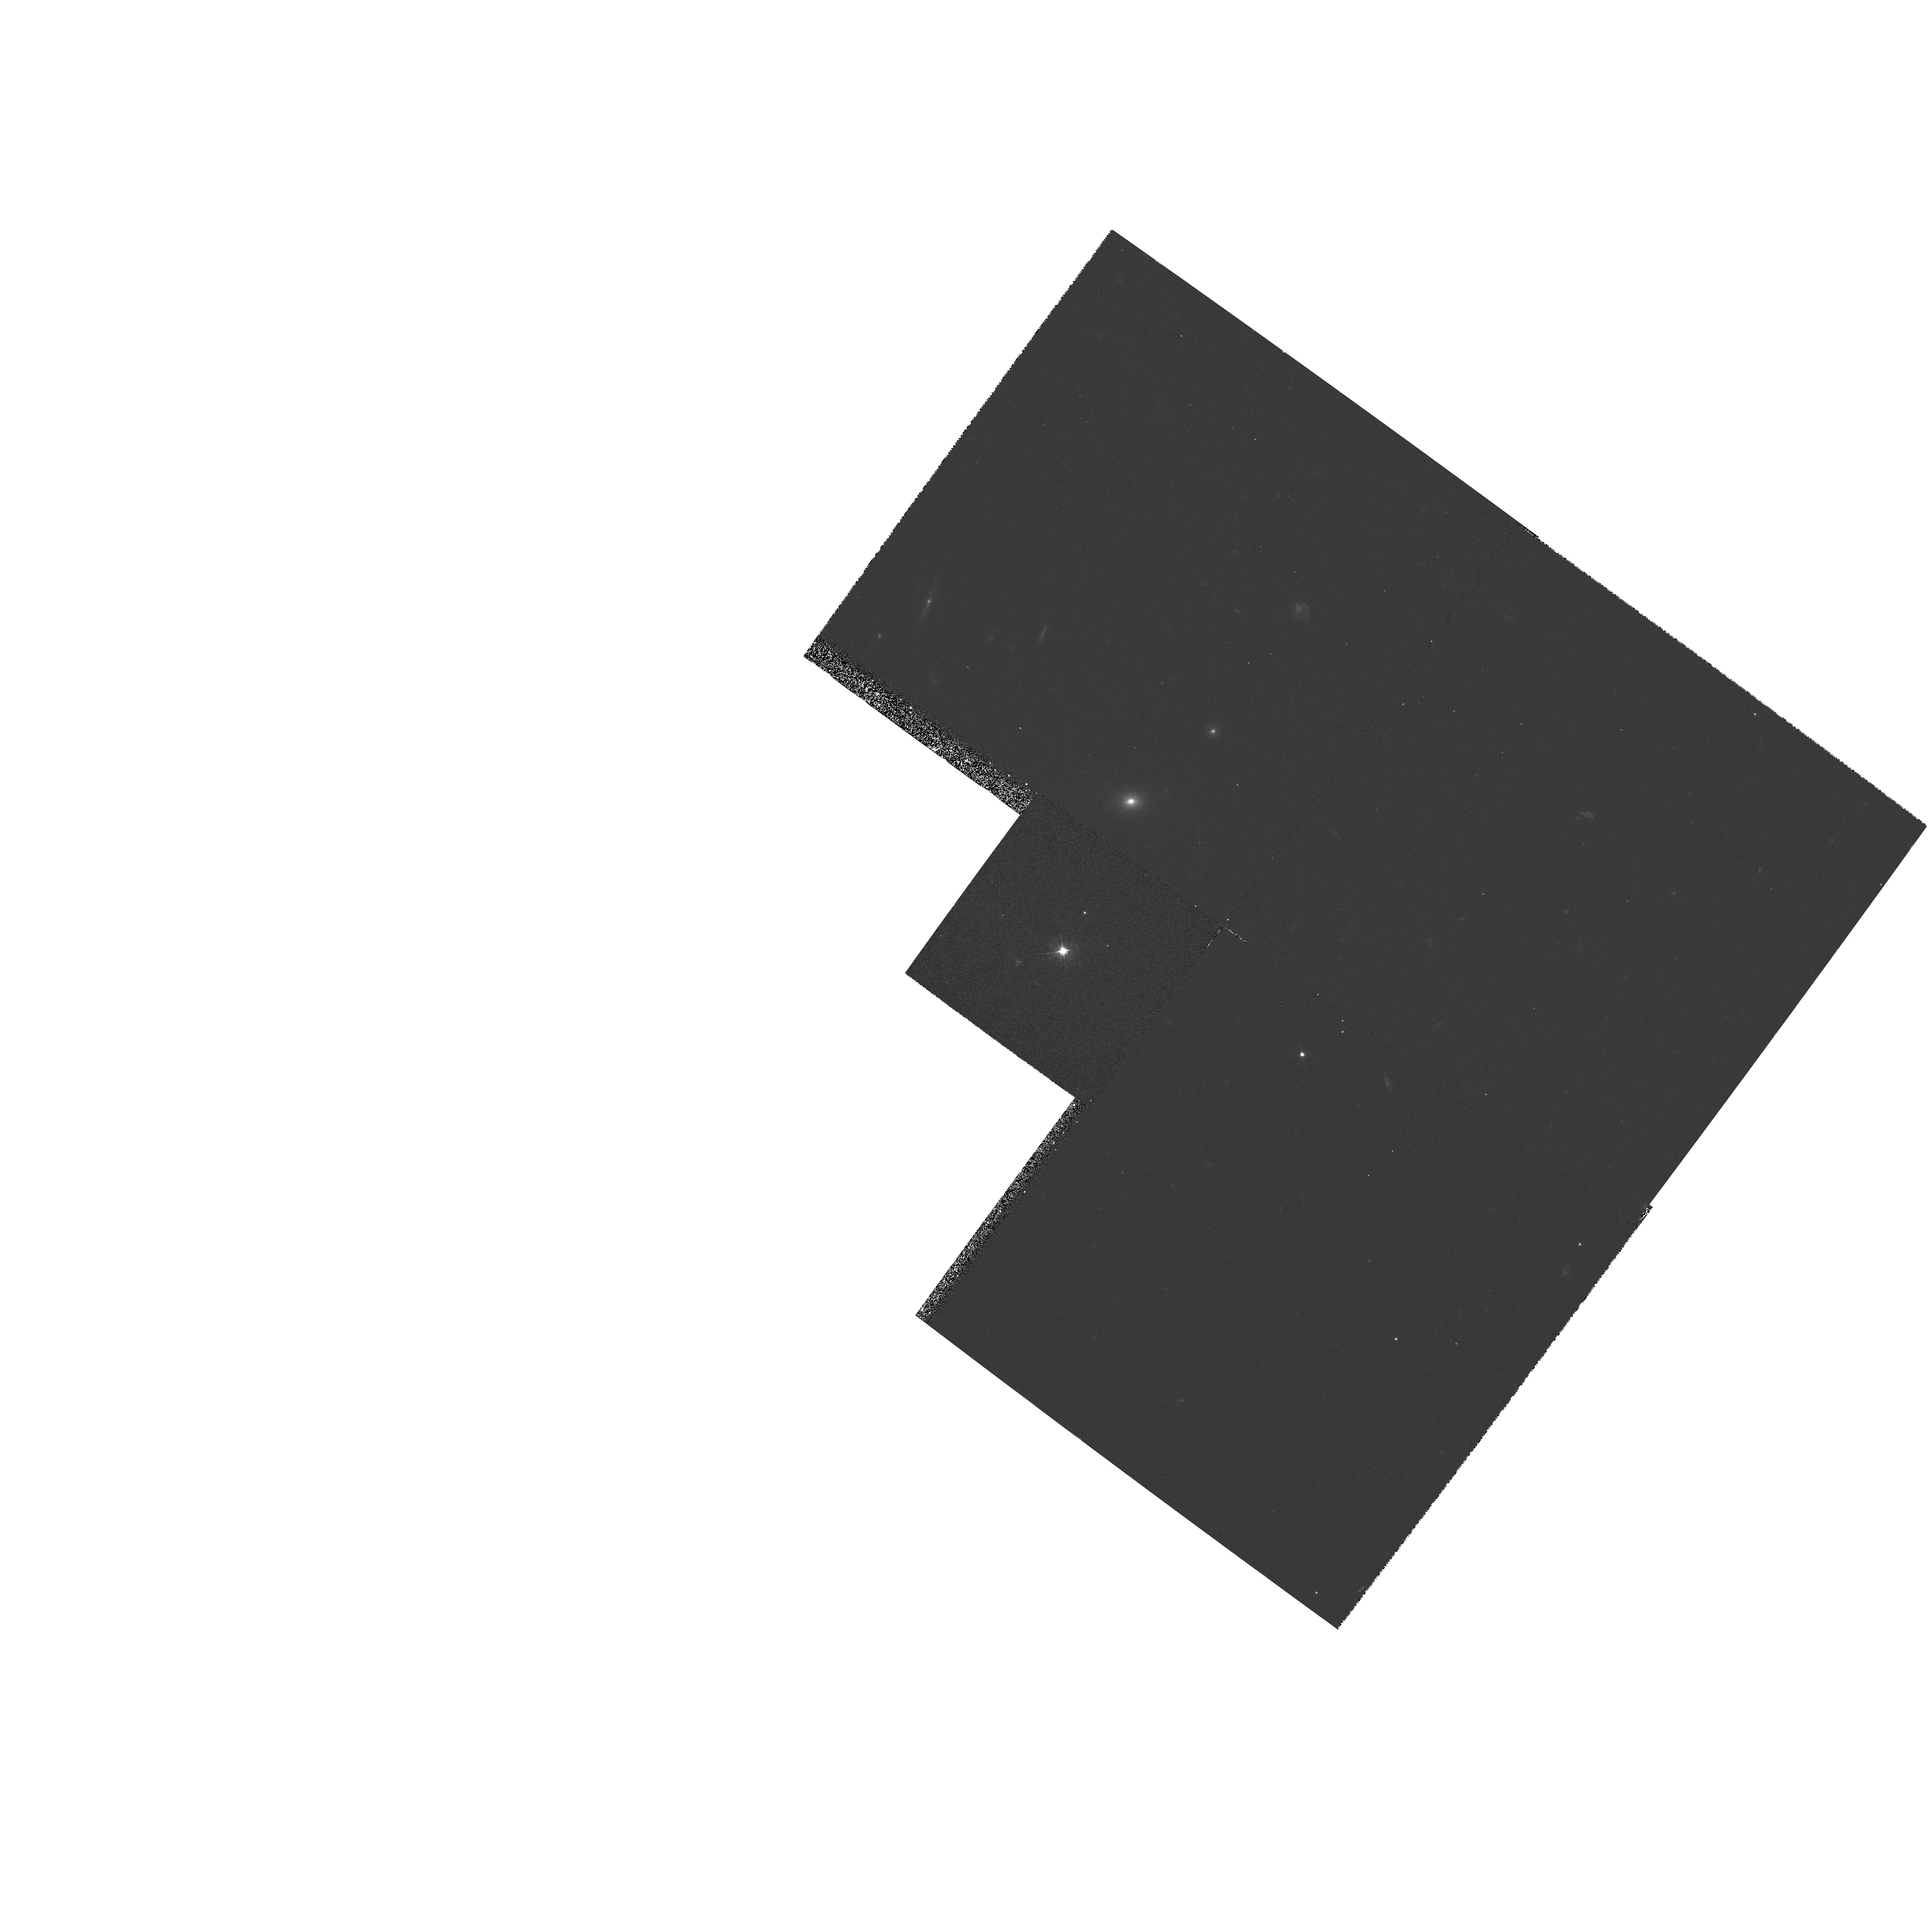
Target: 1120+019. Instrument: WFPC2/PC. Filter: F555W. Exposure: 10 min. Observation ID: hst_5772_02_wfpc2_pc_f555w_u2nv02

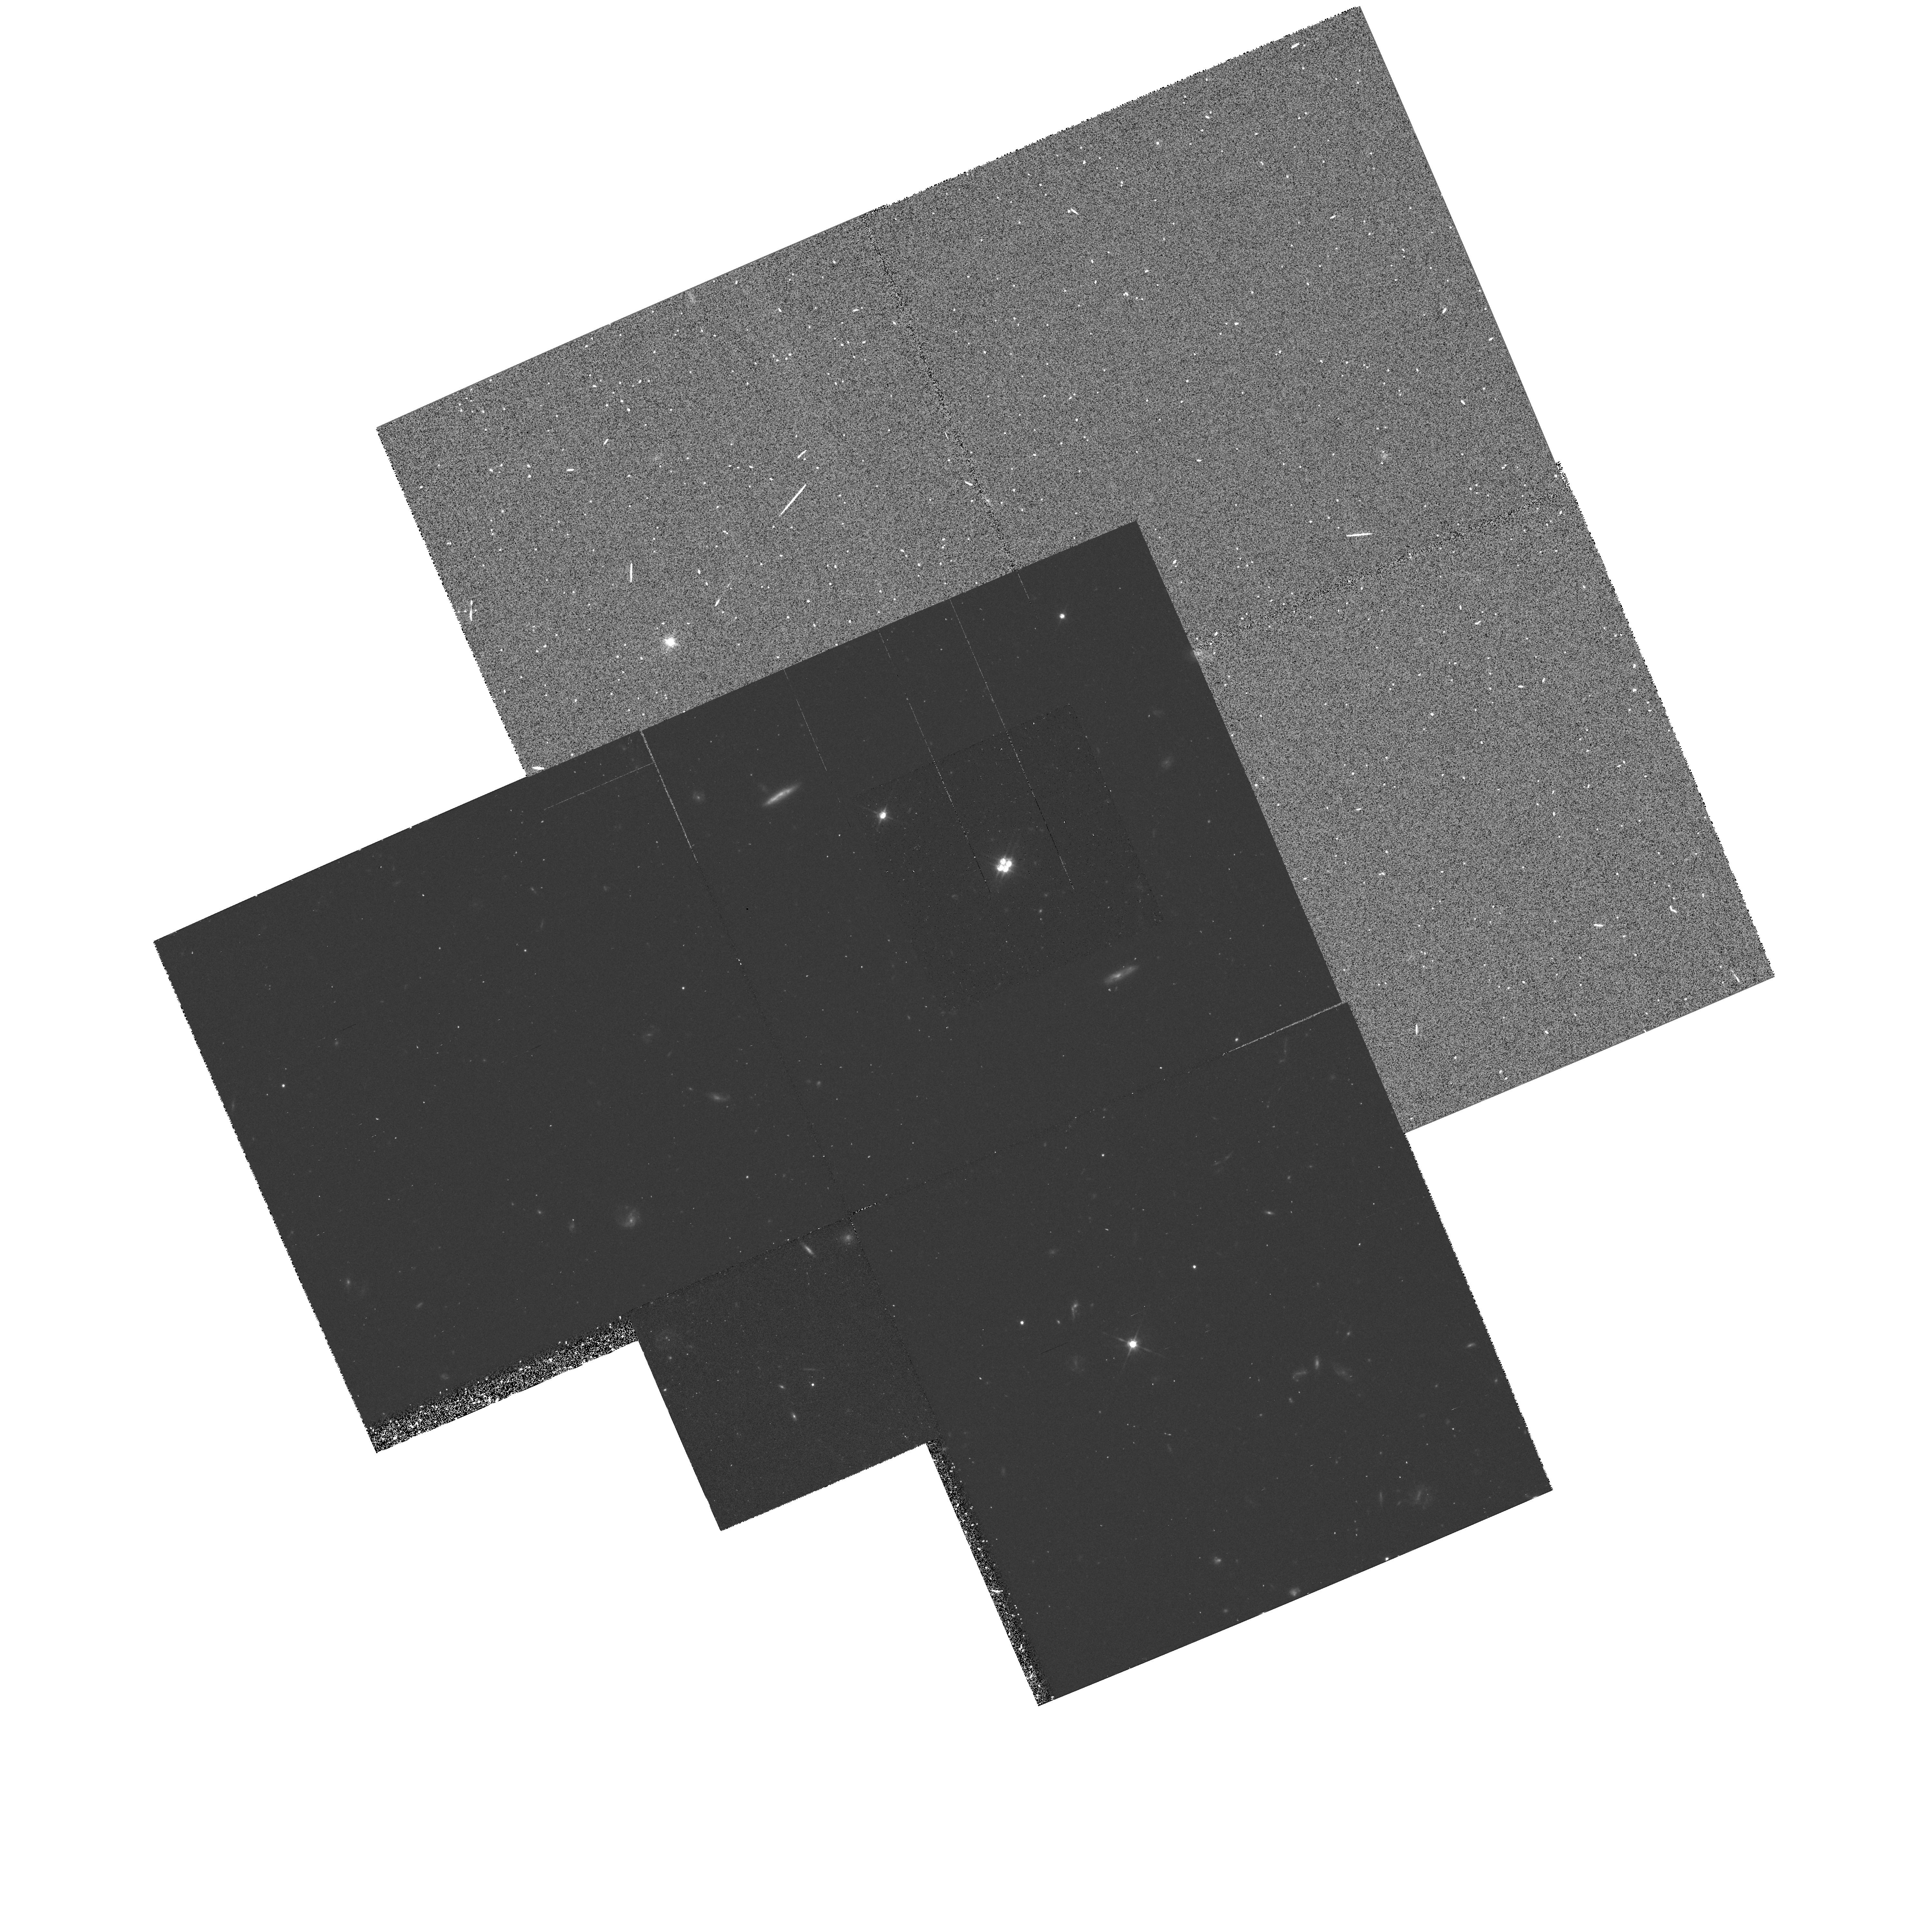
Target: 1413+117. Instrument: WFPC2/PC. Filter: F814W. Exposure: 48 min. Observation ID: hst_5772_03_wfpc2_pc_f814w_u2nv03

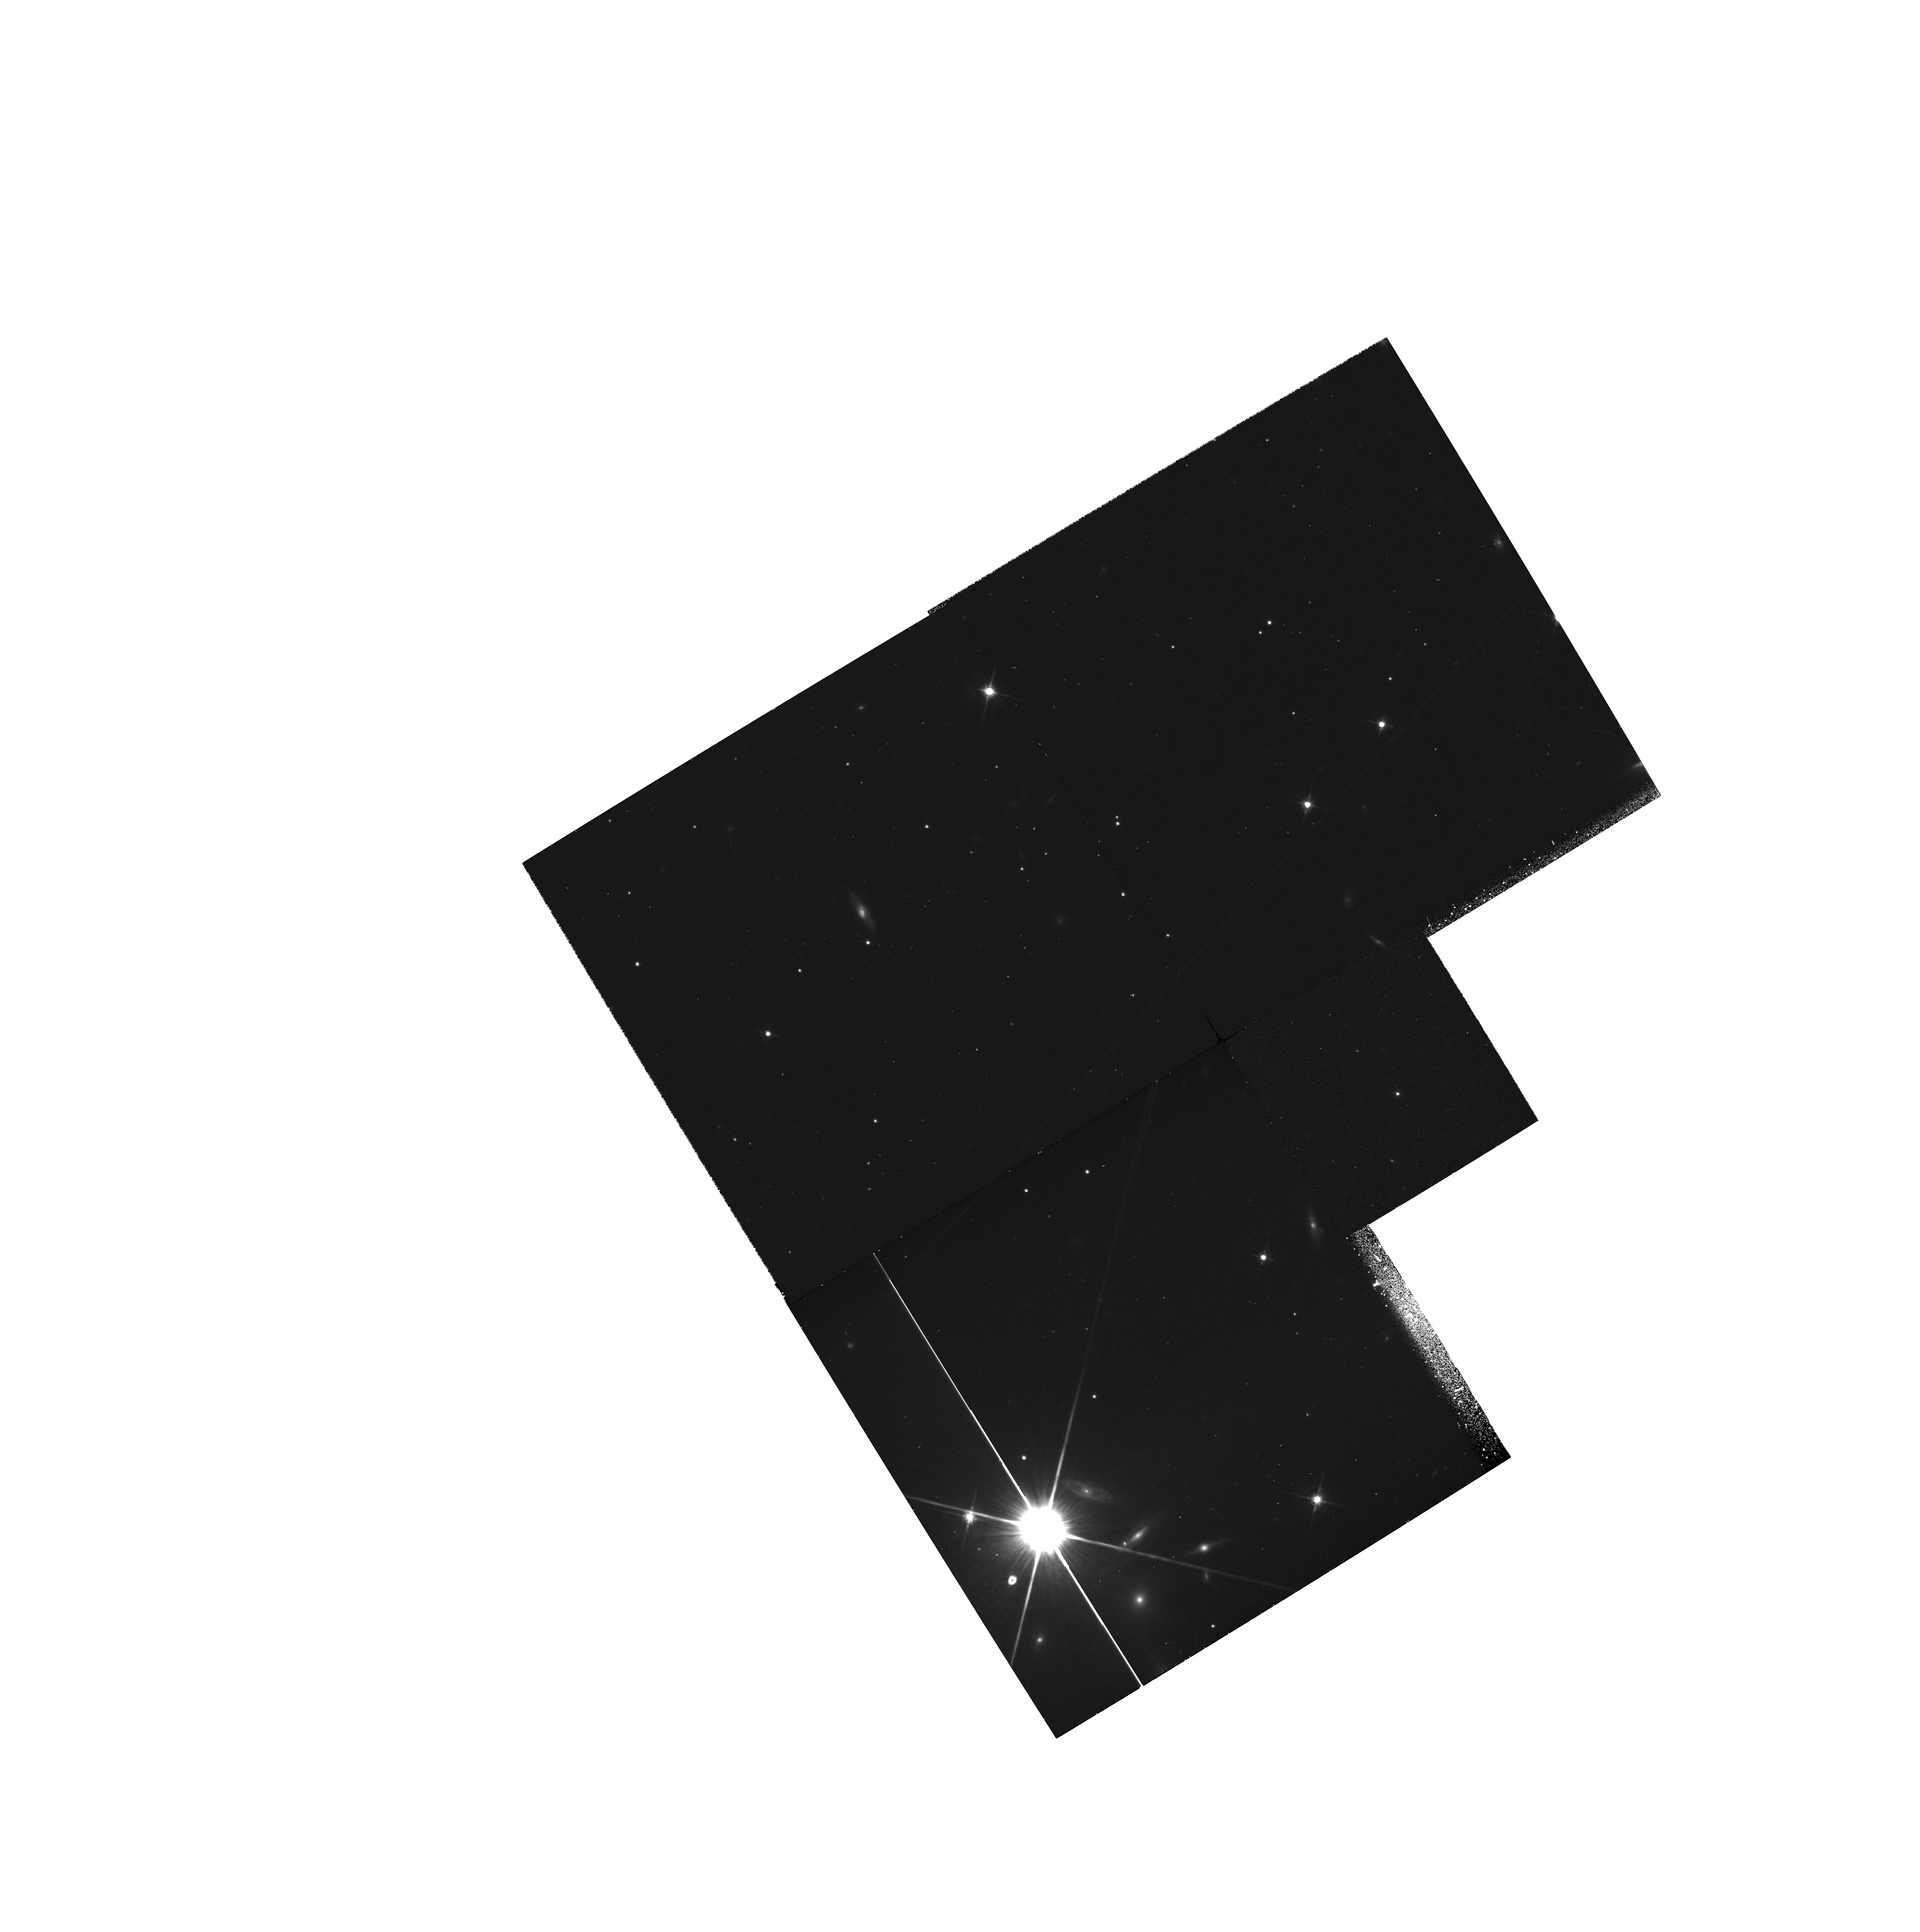
Target: 2118+132. Instrument: WFPC2/PC. Filter: F814W. Exposure: 27 min. Observation ID: hst_5772_04_wfpc2_pc_f814w_u2nv04

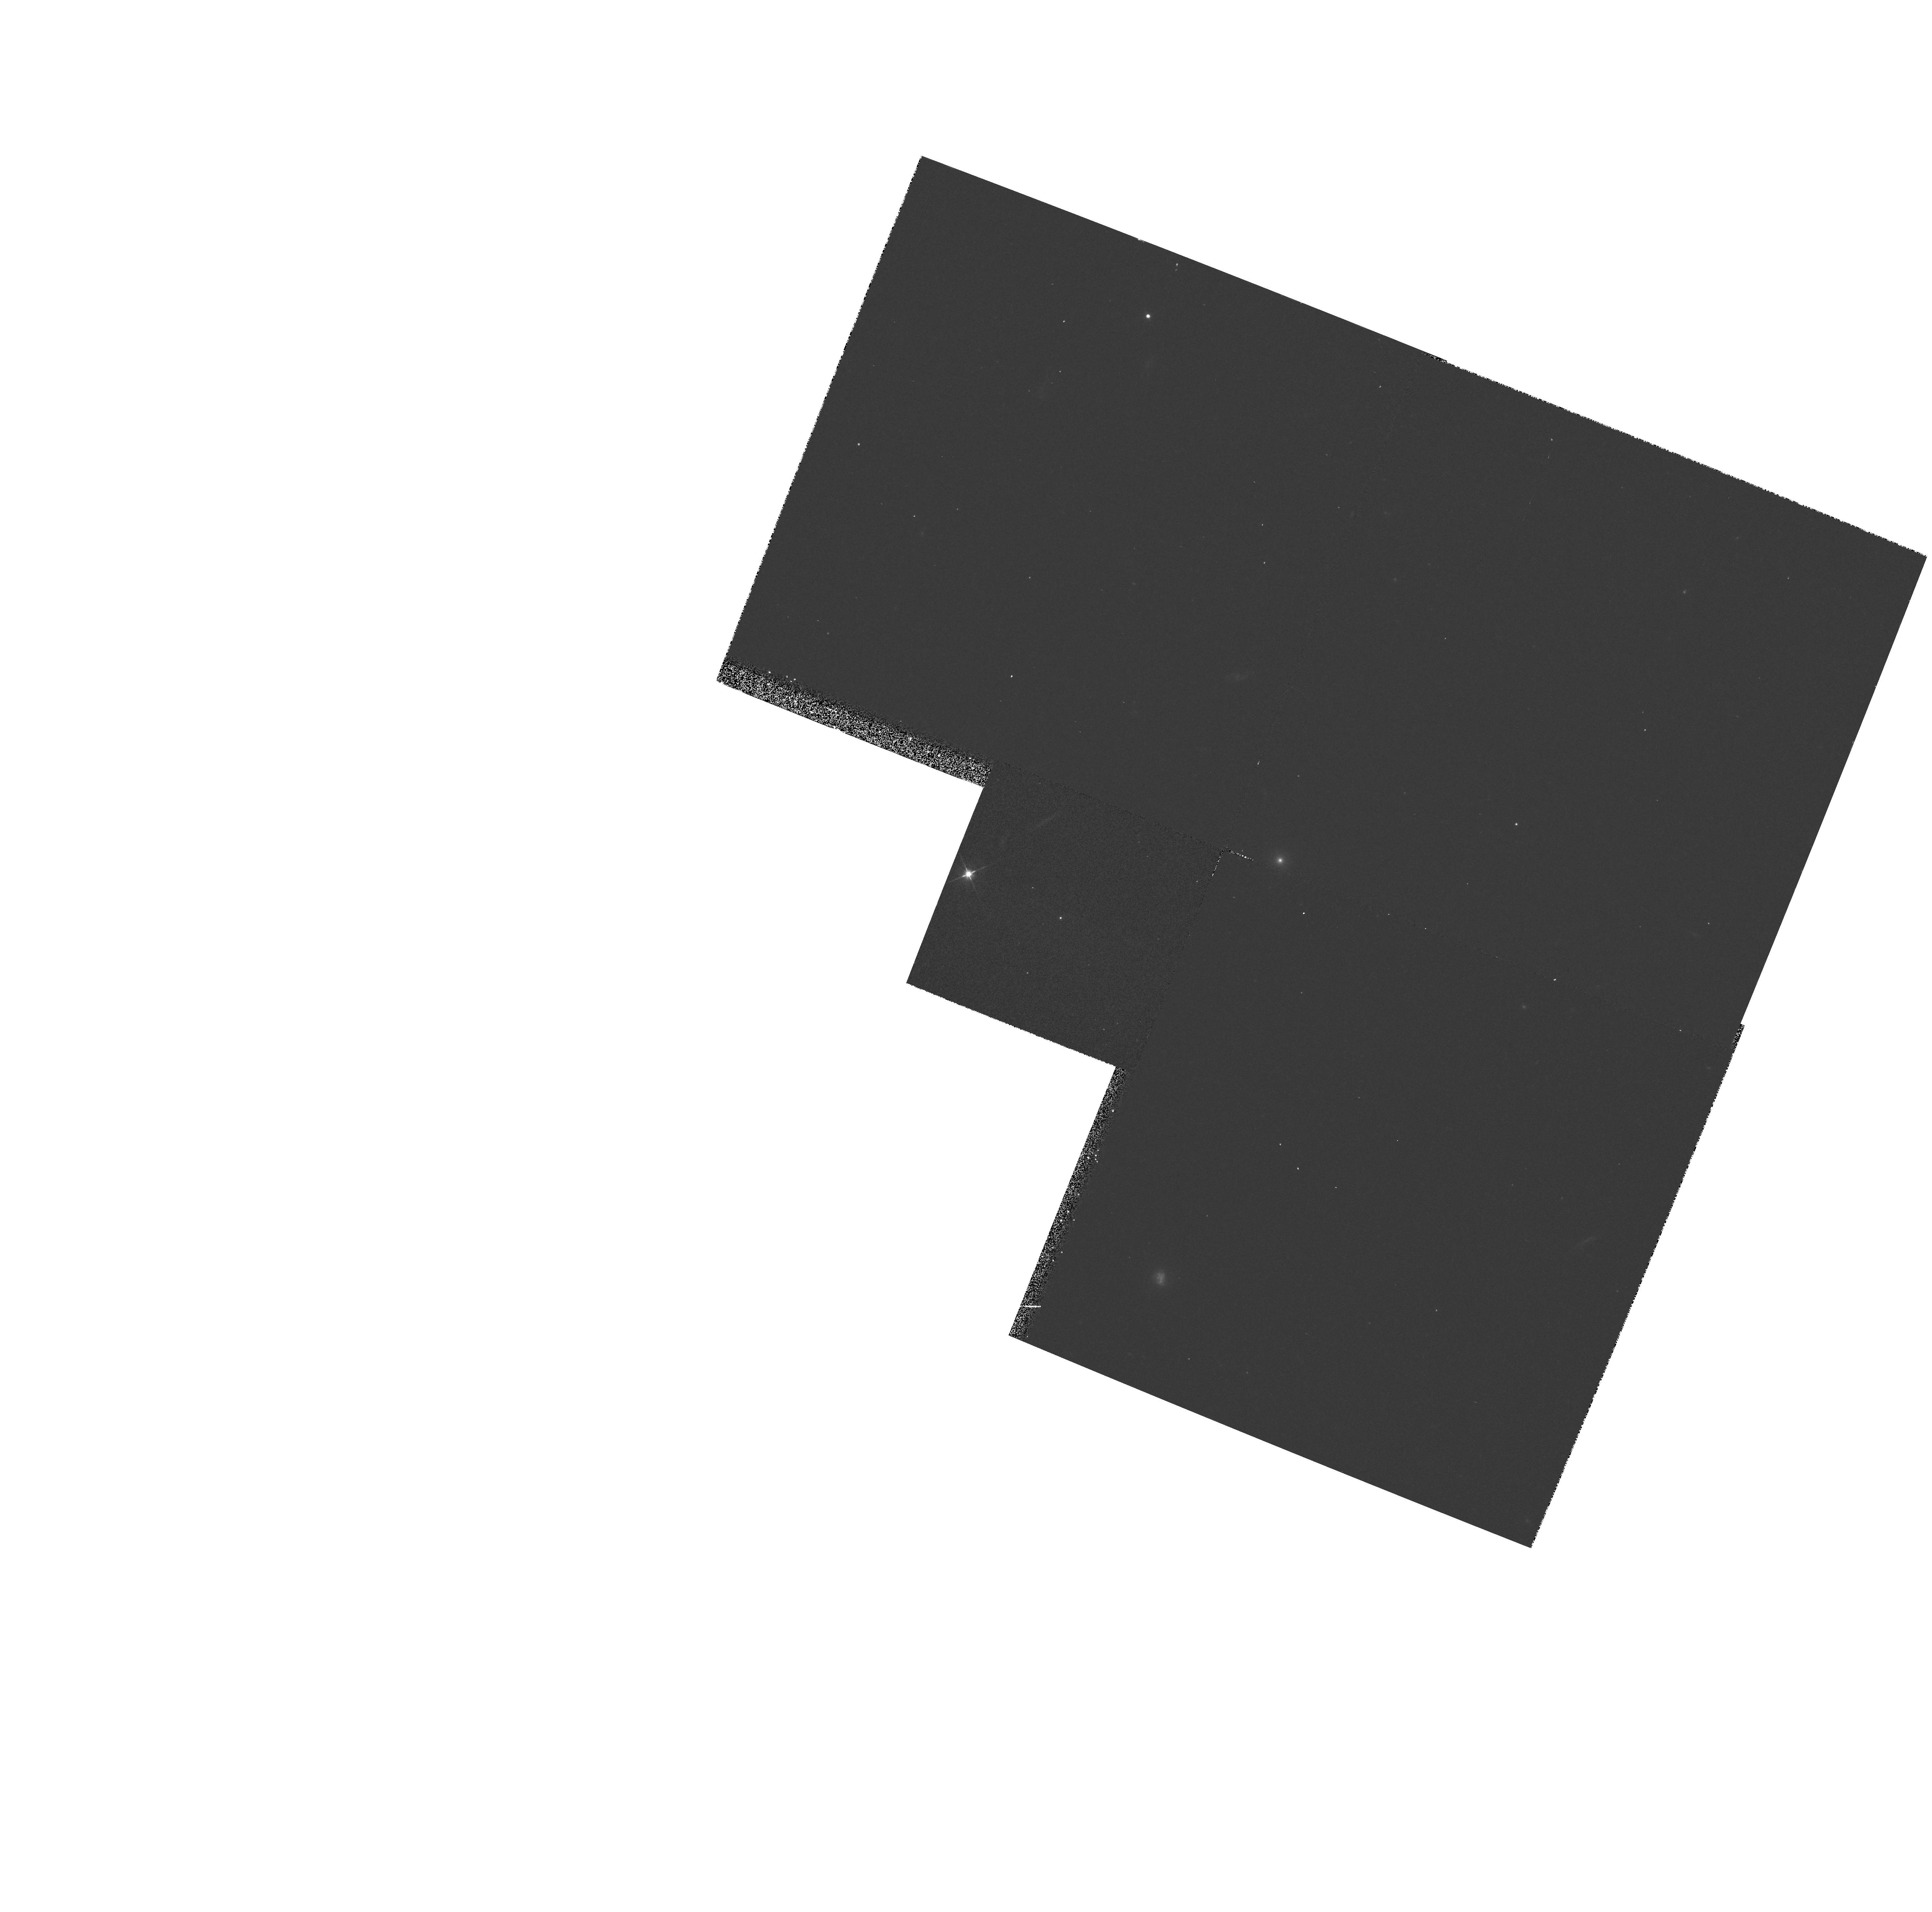
Target: 1042+178. Instrument: WFPC2/PC. Filter: F555W. Exposure: 8 min. Observation ID: hst_5772_01_wfpc2_pc_f555w_u2nv01

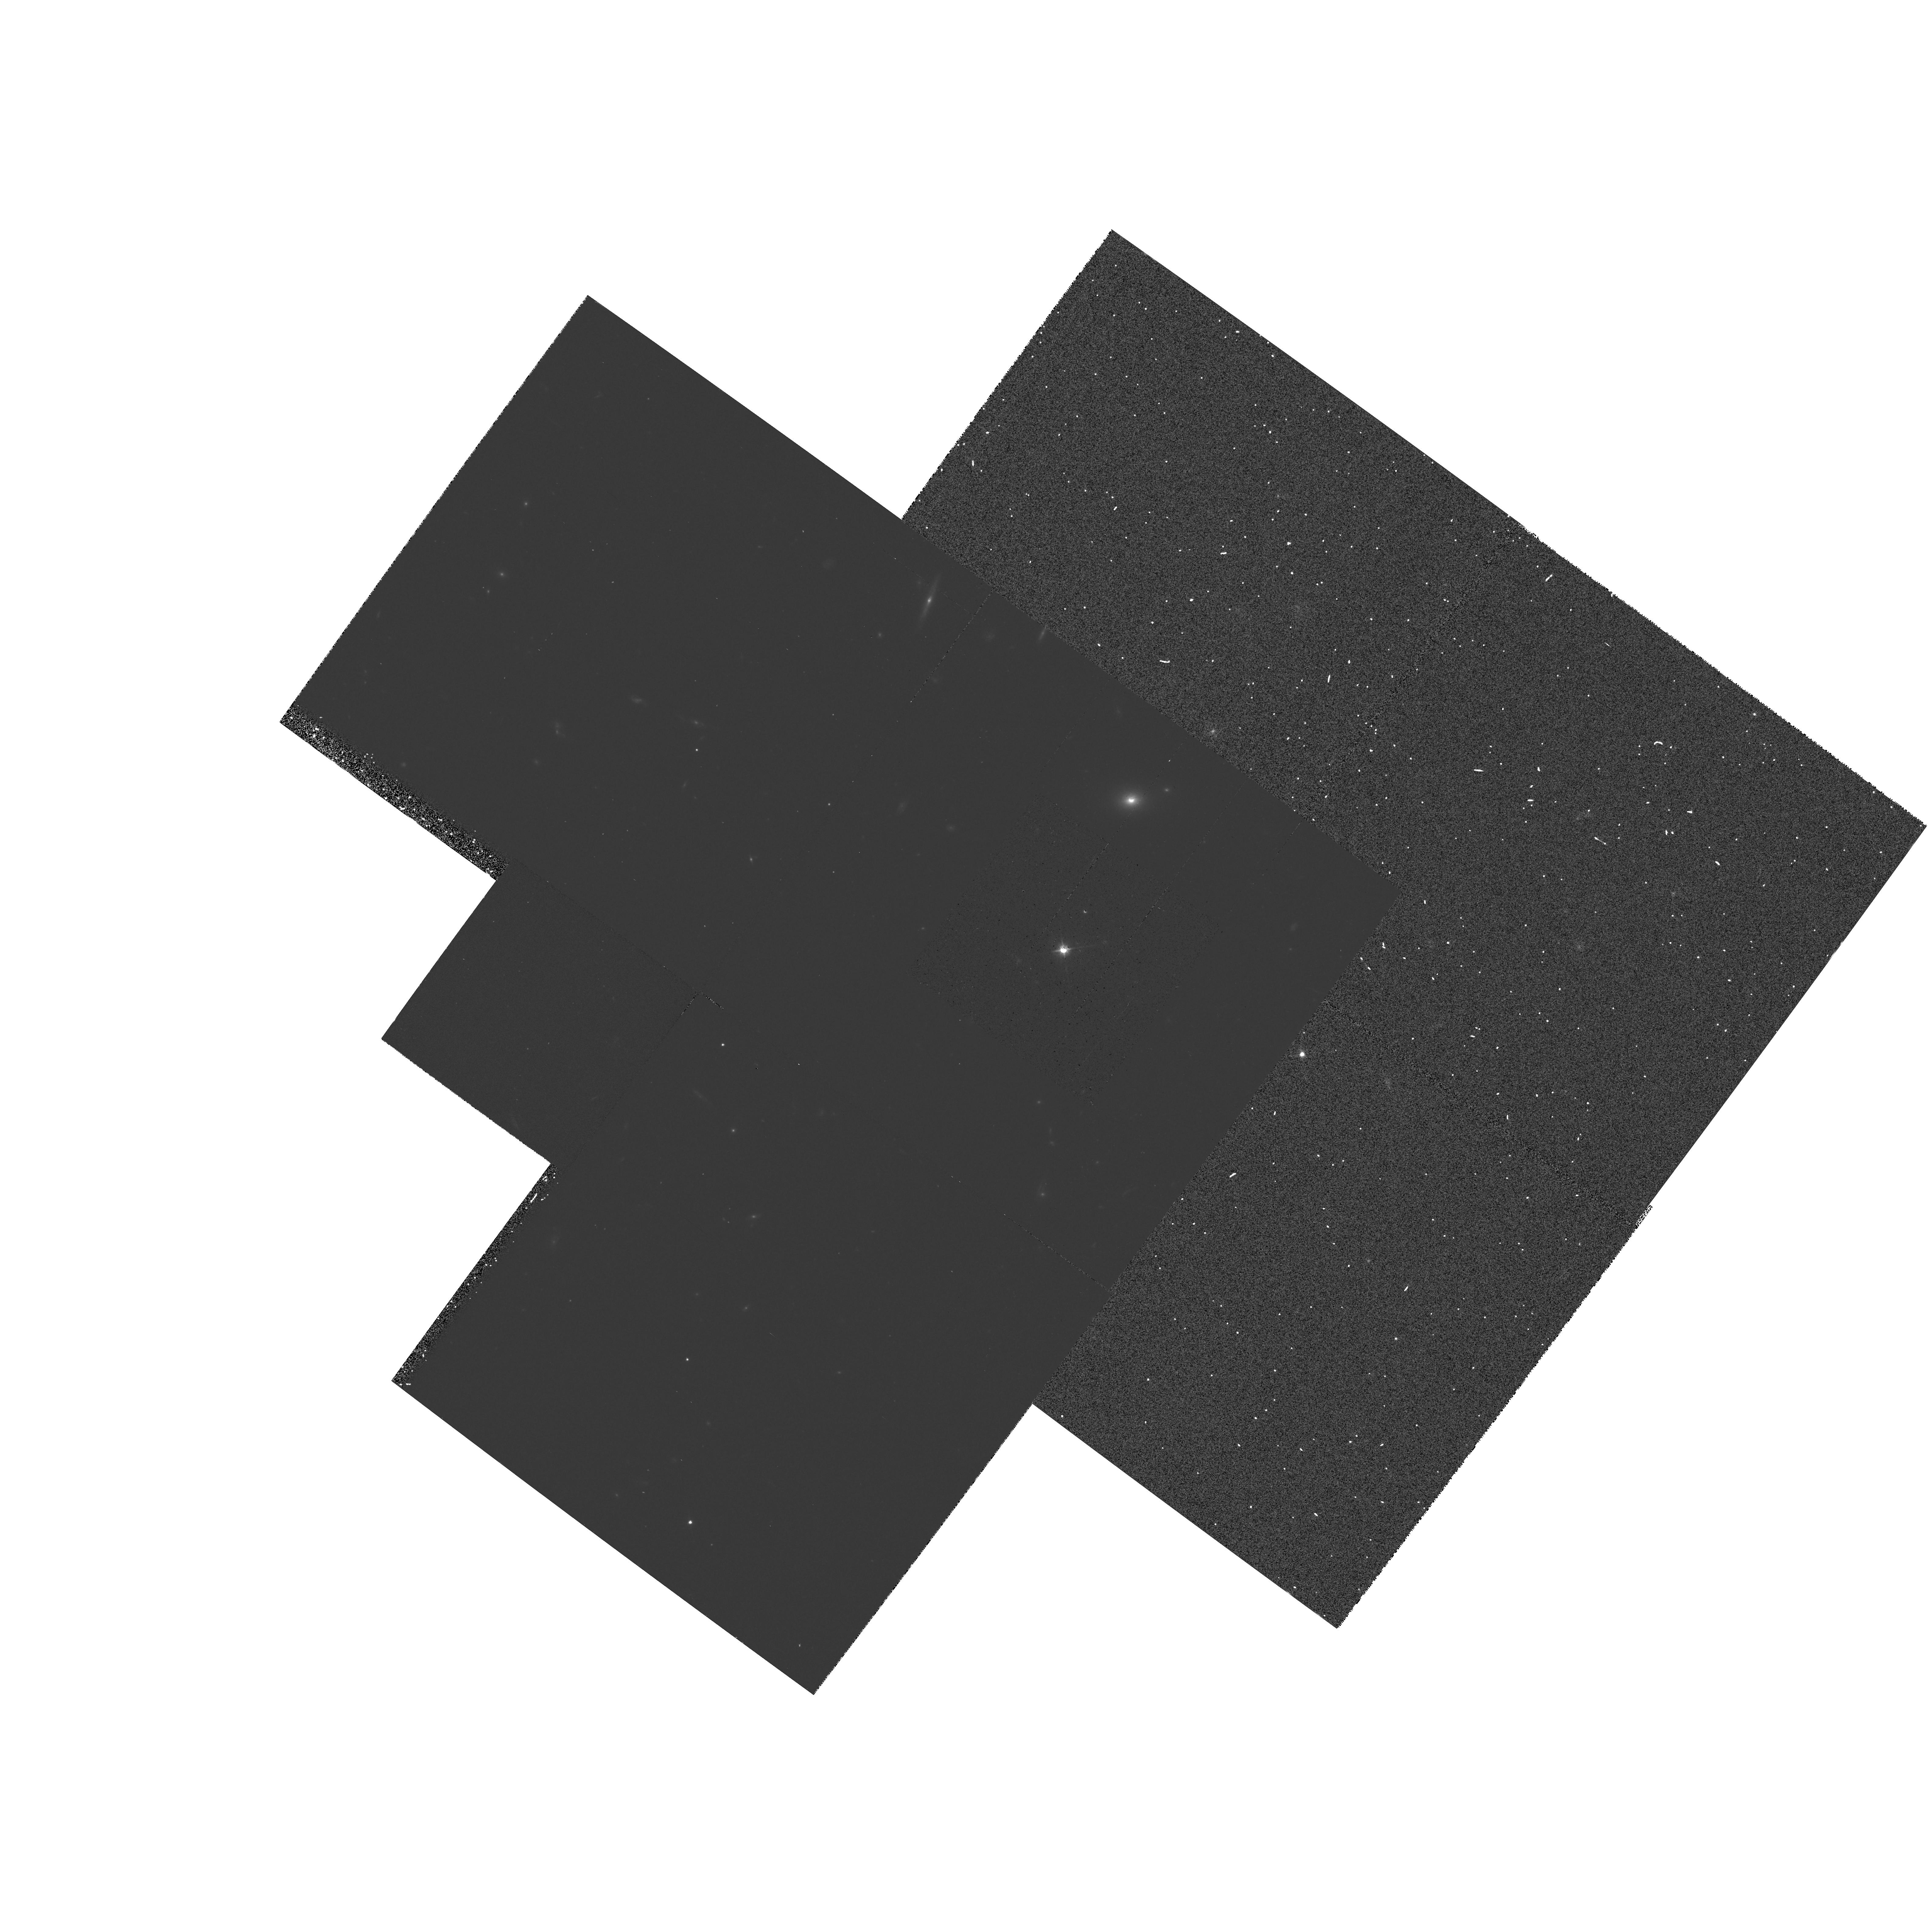
Target: 1120+019. Instrument: WFPC2/PC. Filter: F814W. Exposure: 24 min. Observation ID: hst_5772_02_wfpc2_pc_f814w_u2nv02

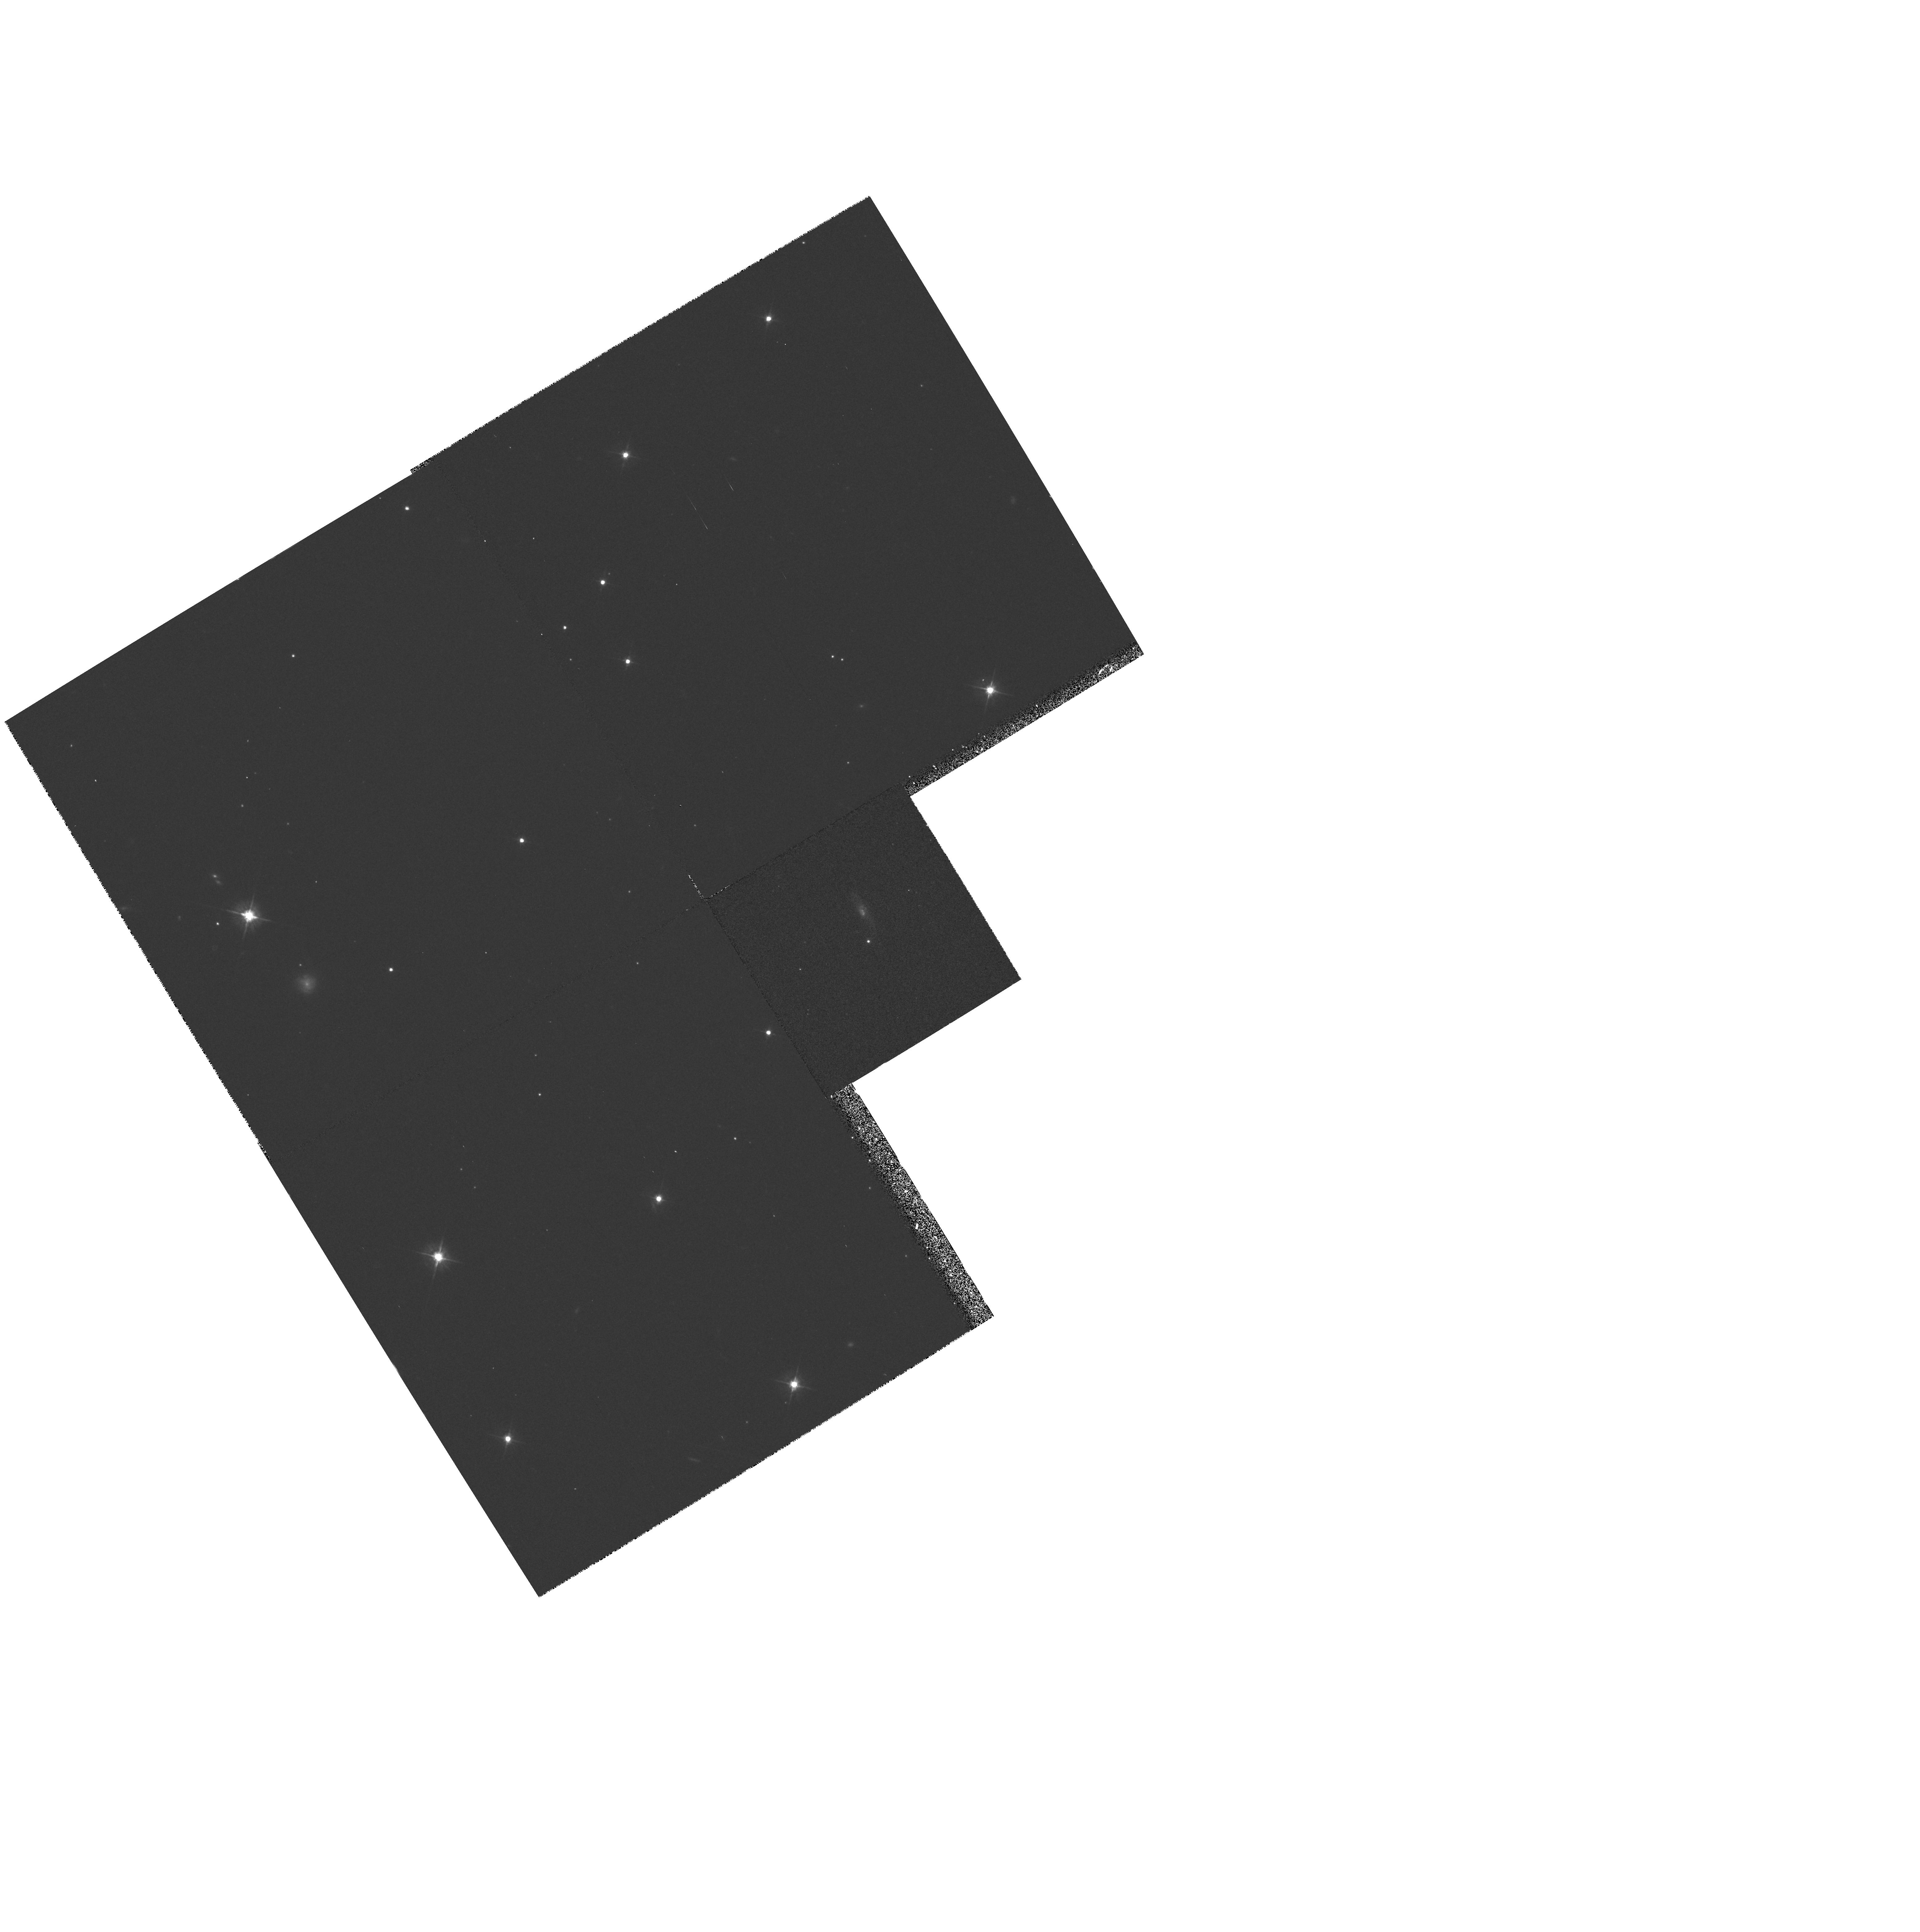
Target: 2118+132. Instrument: WFPC2/PC. Filter: F555W. Exposure: 10 min. Observation ID: hst_5772_04_wfpc2_pc_f555w_u2nv04

PC IMAGING OF GRAVITATIONAL LENSES, WFPC AUGMENTATION, CARRYOVER (PI: Westphal, J. A.)

We propose to obtain imaging of four more recently discovered lenses: 1042+178, 1120+019, 1413+117, and 2118+132. Ground-based observations suggest that the angular resolution of HST will provide critical data. The aim is to obtain data which will help in the complete characterization of the lens systems. Observations will be made in the WFC and PC, using filters 555W and 814W, the former to emphasize the quasar images and the latter the lensing galaxies.